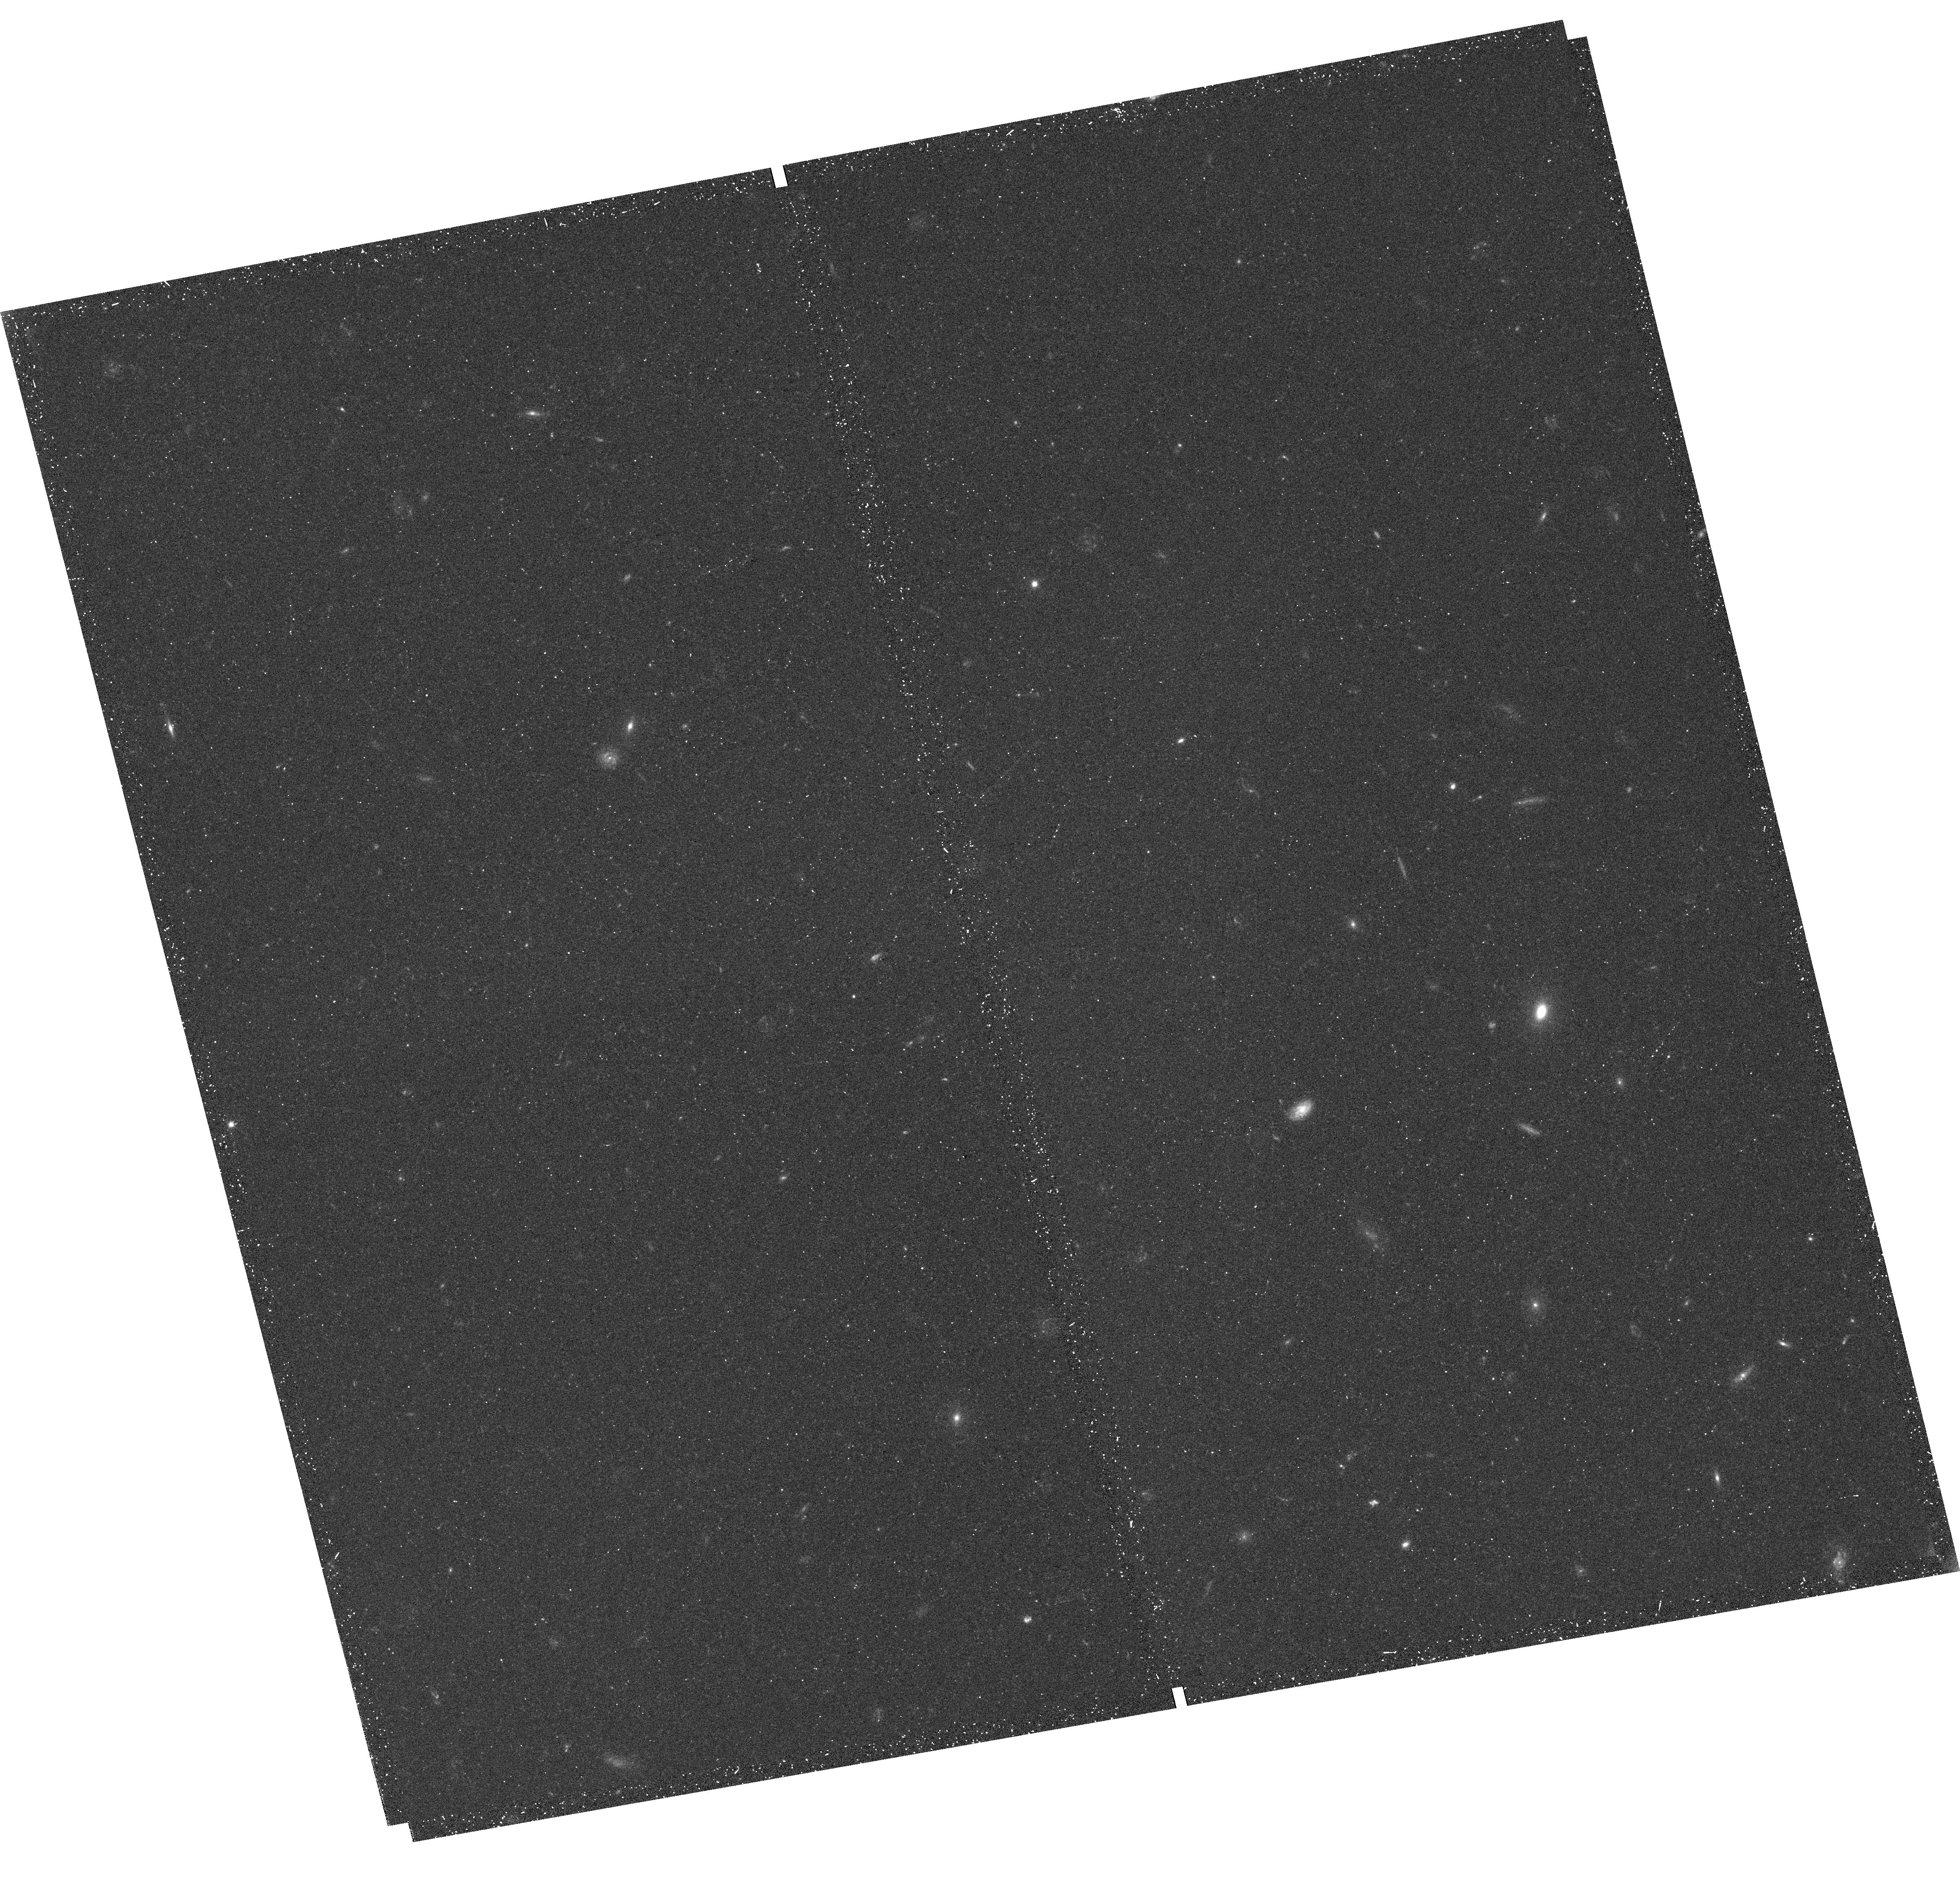
Target: W0204-0506. Instrument: WFC3/UVIS. Filter: F555W. Exposure: 23 min. Observation ID: hst_14358_03_wfc3_uvis_f555w_id1j03

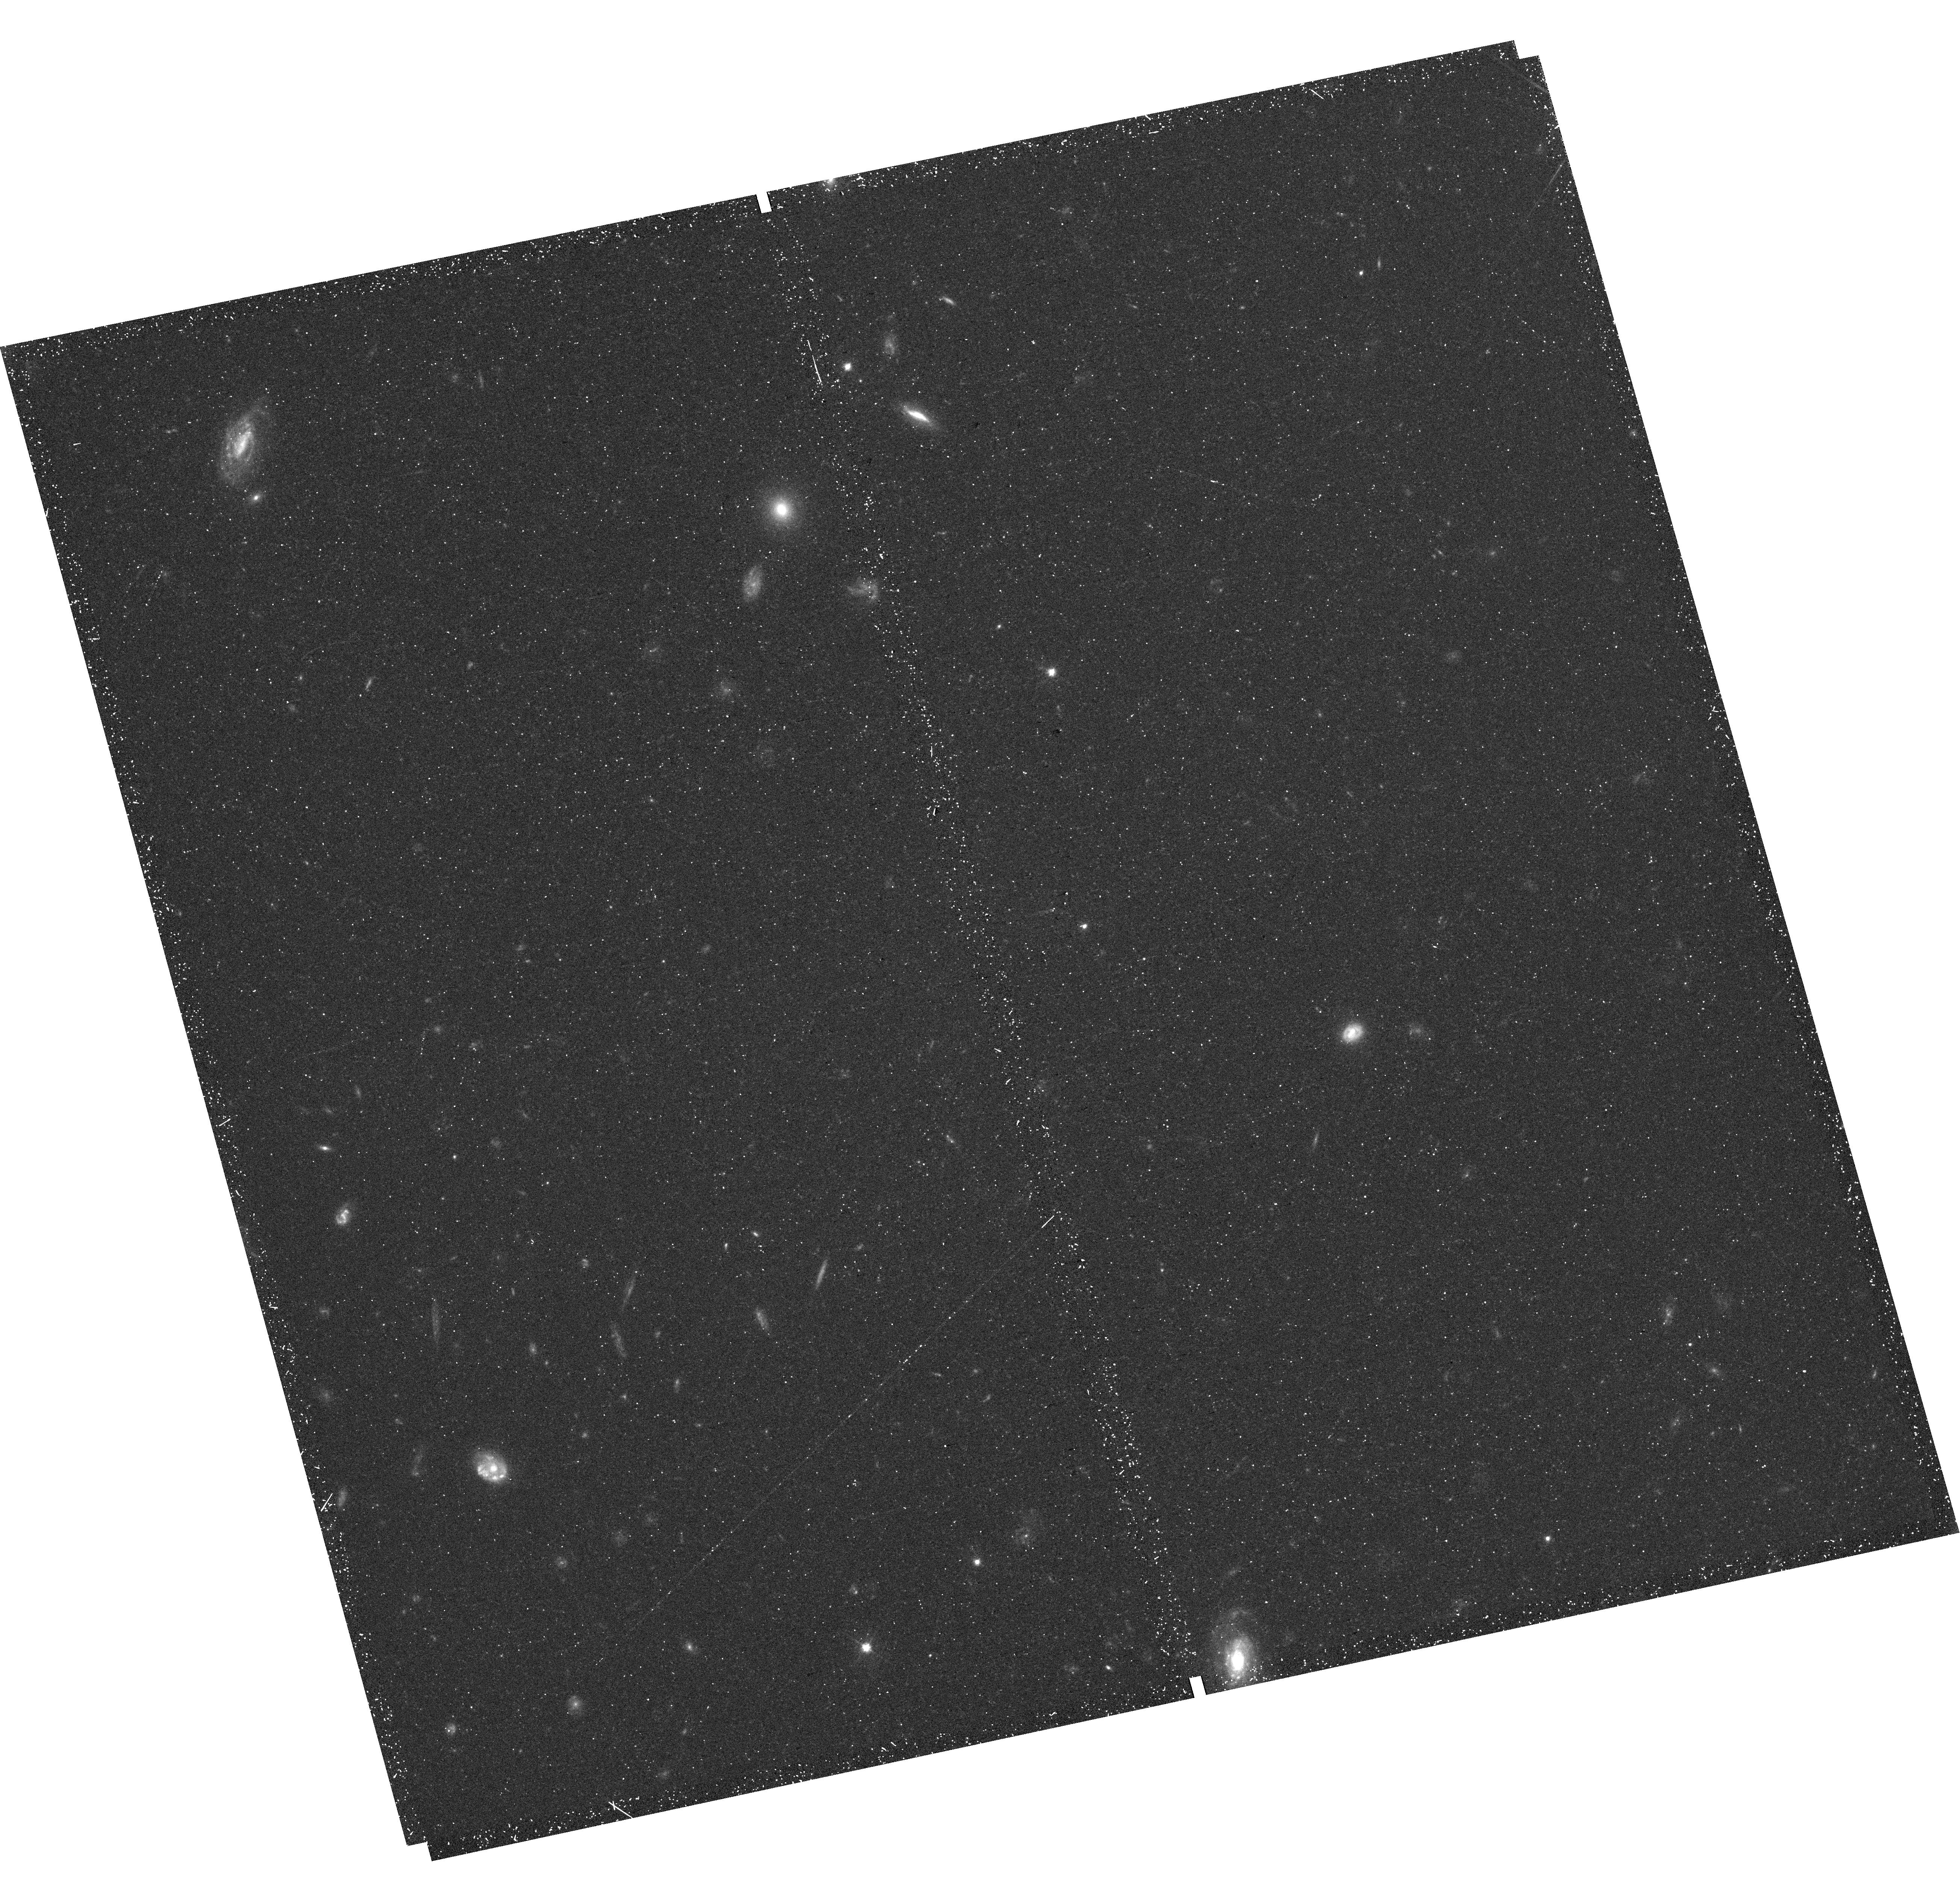
Target: WISEA-J011601.41-050504.1. Instrument: WFC3/UVIS. Filter: F555W. Exposure: 23 min. Observation ID: hst_14358_01_wfc3_uvis_f555w_id1j01

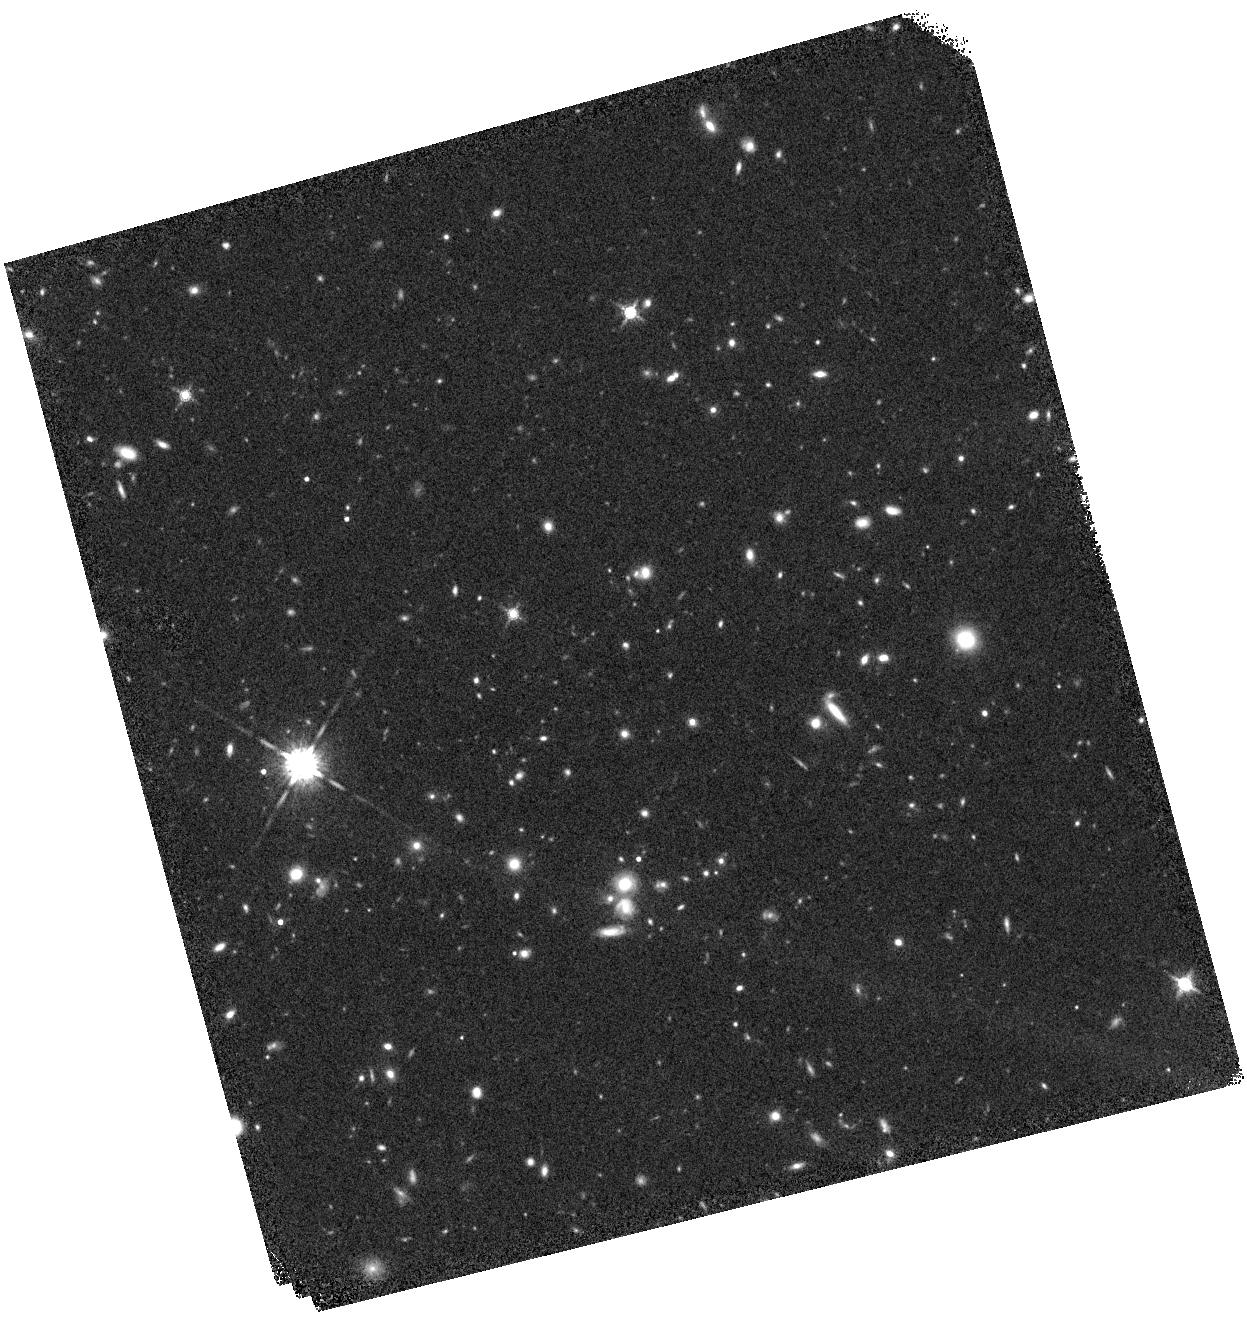
Target: WISEA-J022052.13+013711.4. Instrument: WFC3/IR. Filter: F160W. Exposure: 18 min. Observation ID: hst_14358_02_wfc3_ir_f160w_id1j02

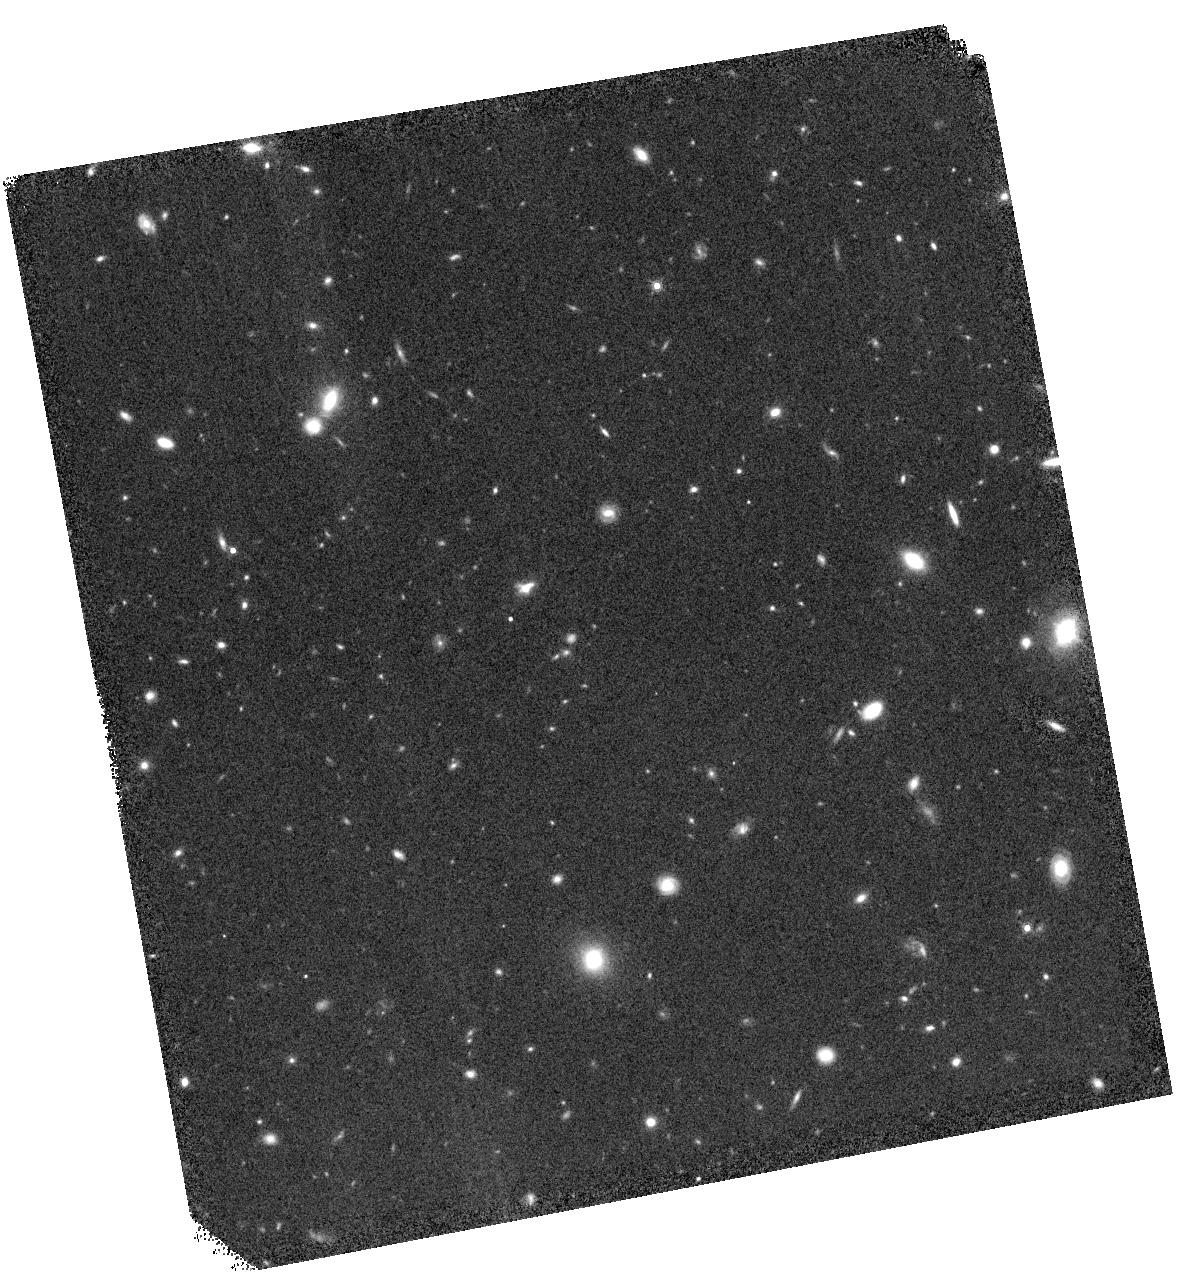
Target: W0204-0506. Instrument: WFC3/IR. Filter: F160W. Exposure: 18 min. Observation ID: hst_14358_03_wfc3_ir_f160w_id1j03

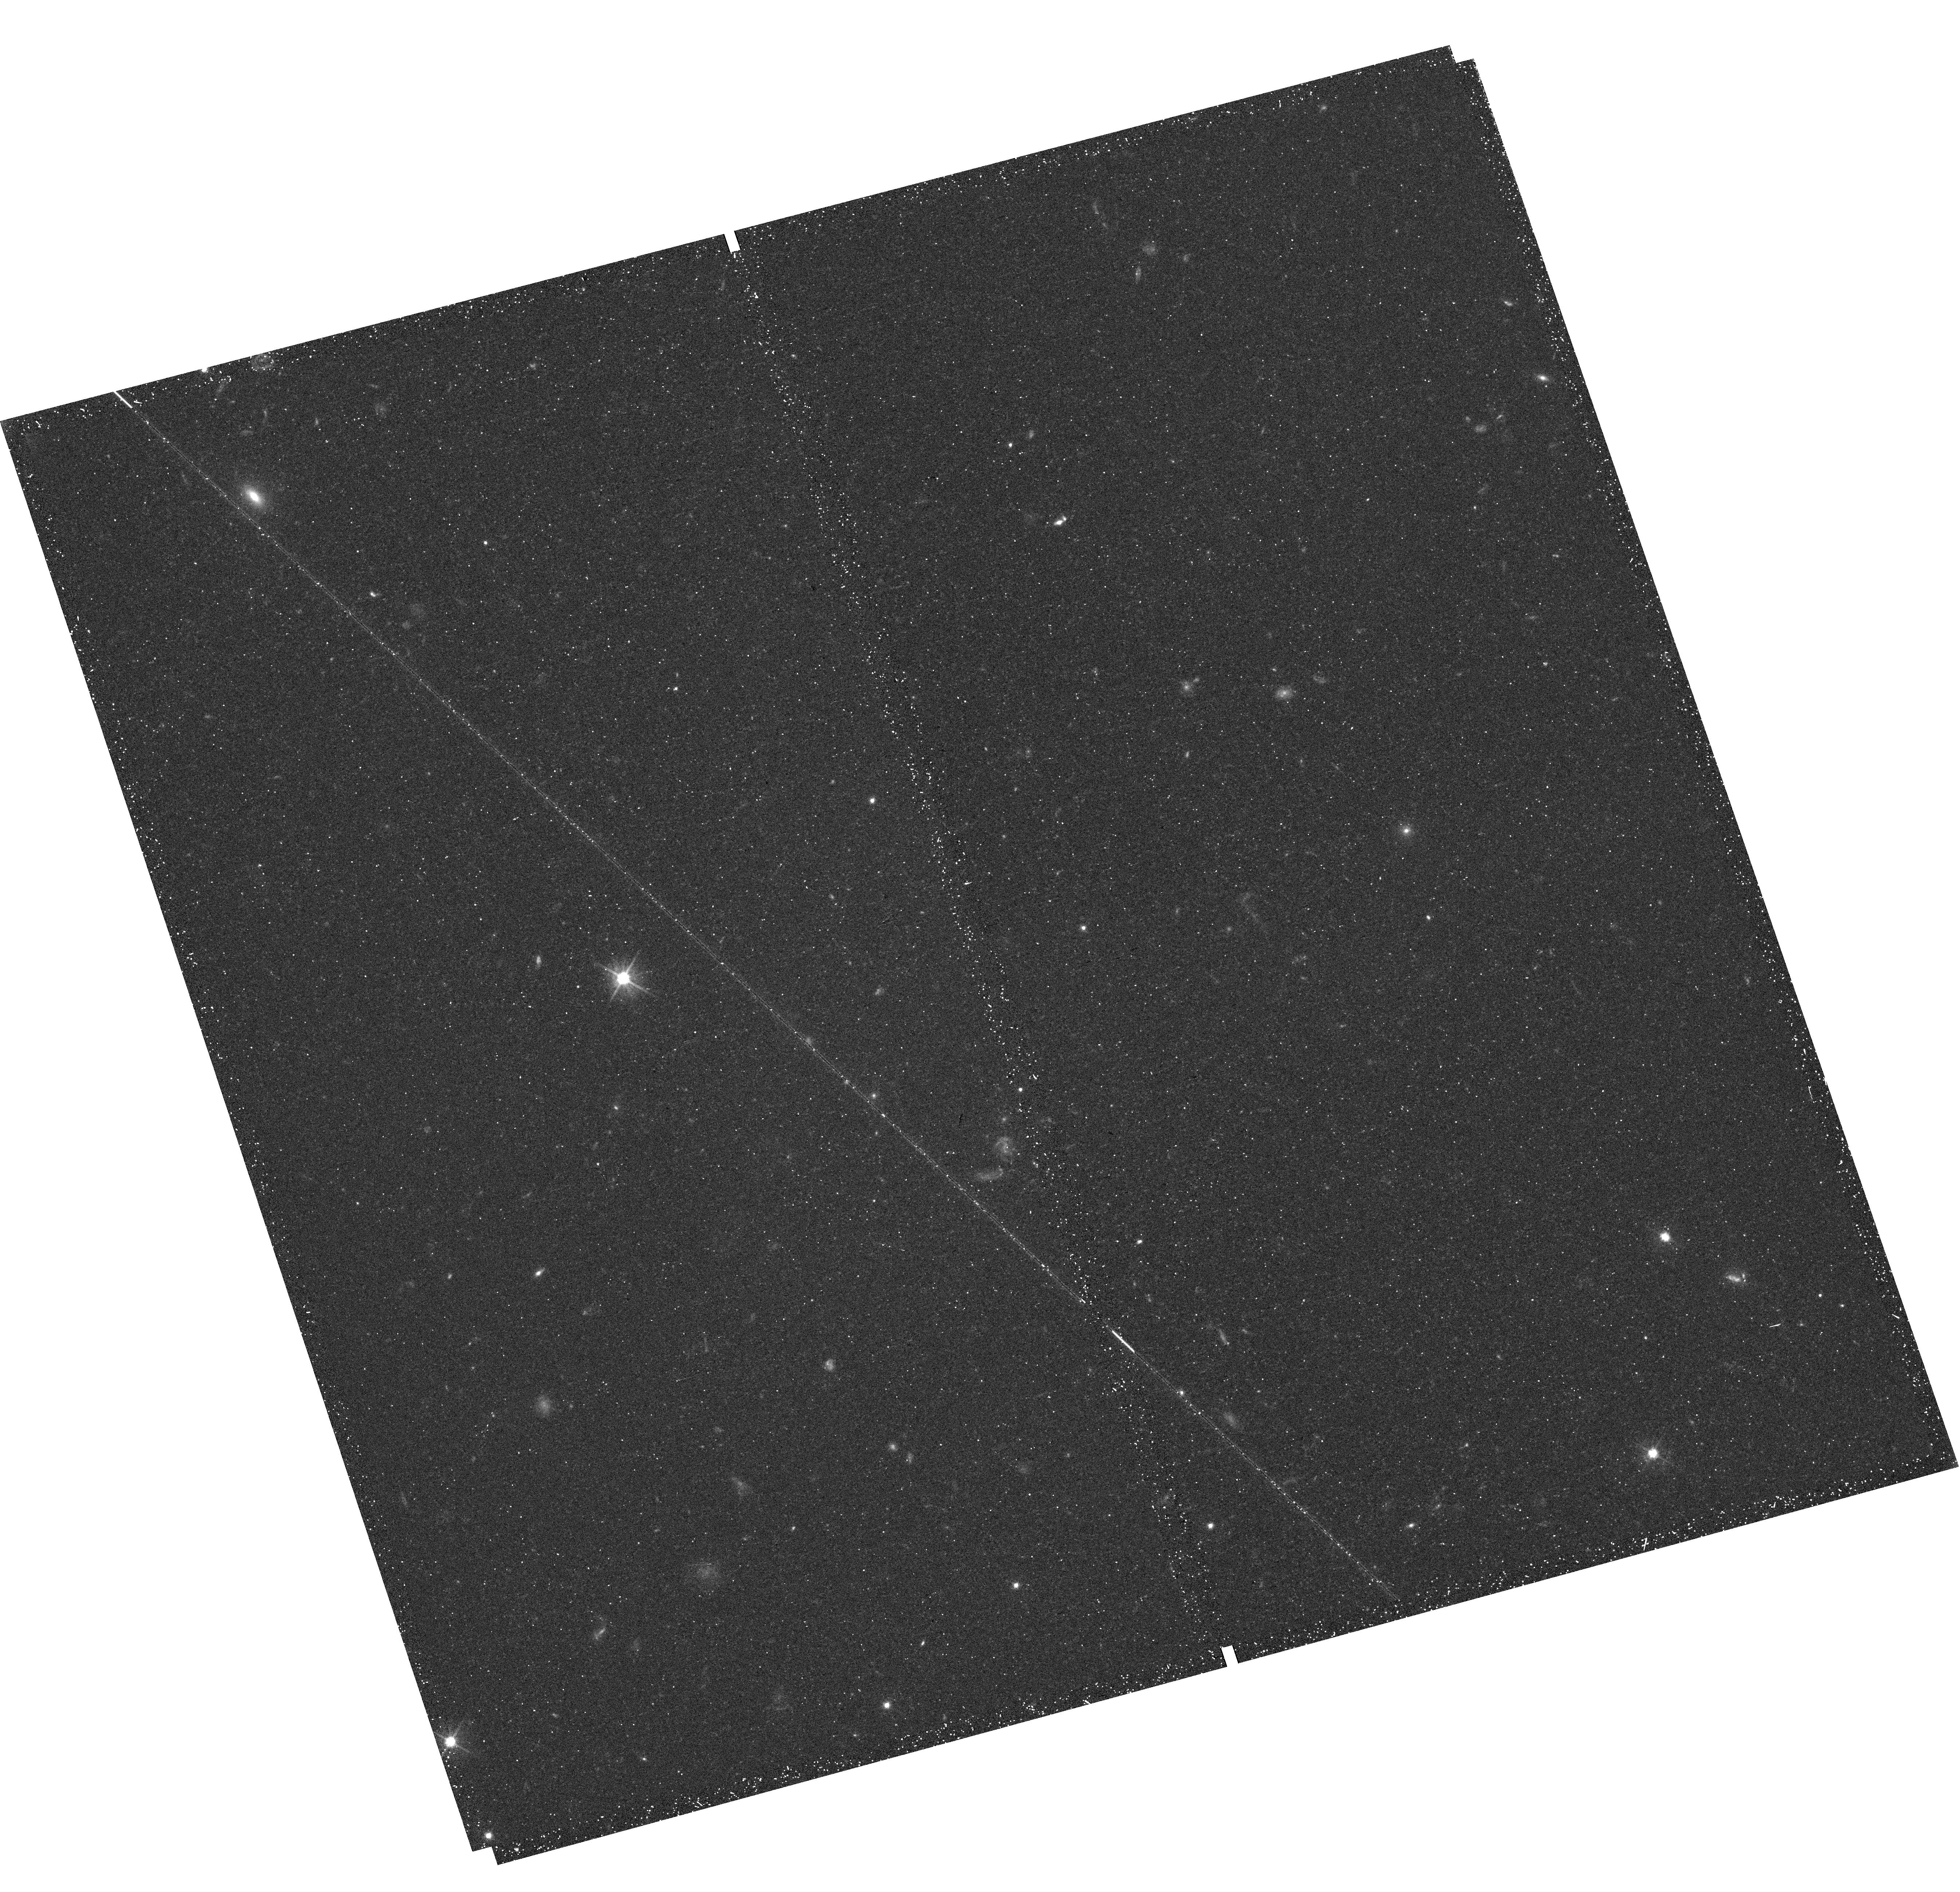
Target: WISEA-J022052.13+013711.4. Instrument: WFC3/UVIS. Filter: F555W. Exposure: 23 min. Observation ID: hst_14358_02_wfc3_uvis_f555w_id1j02

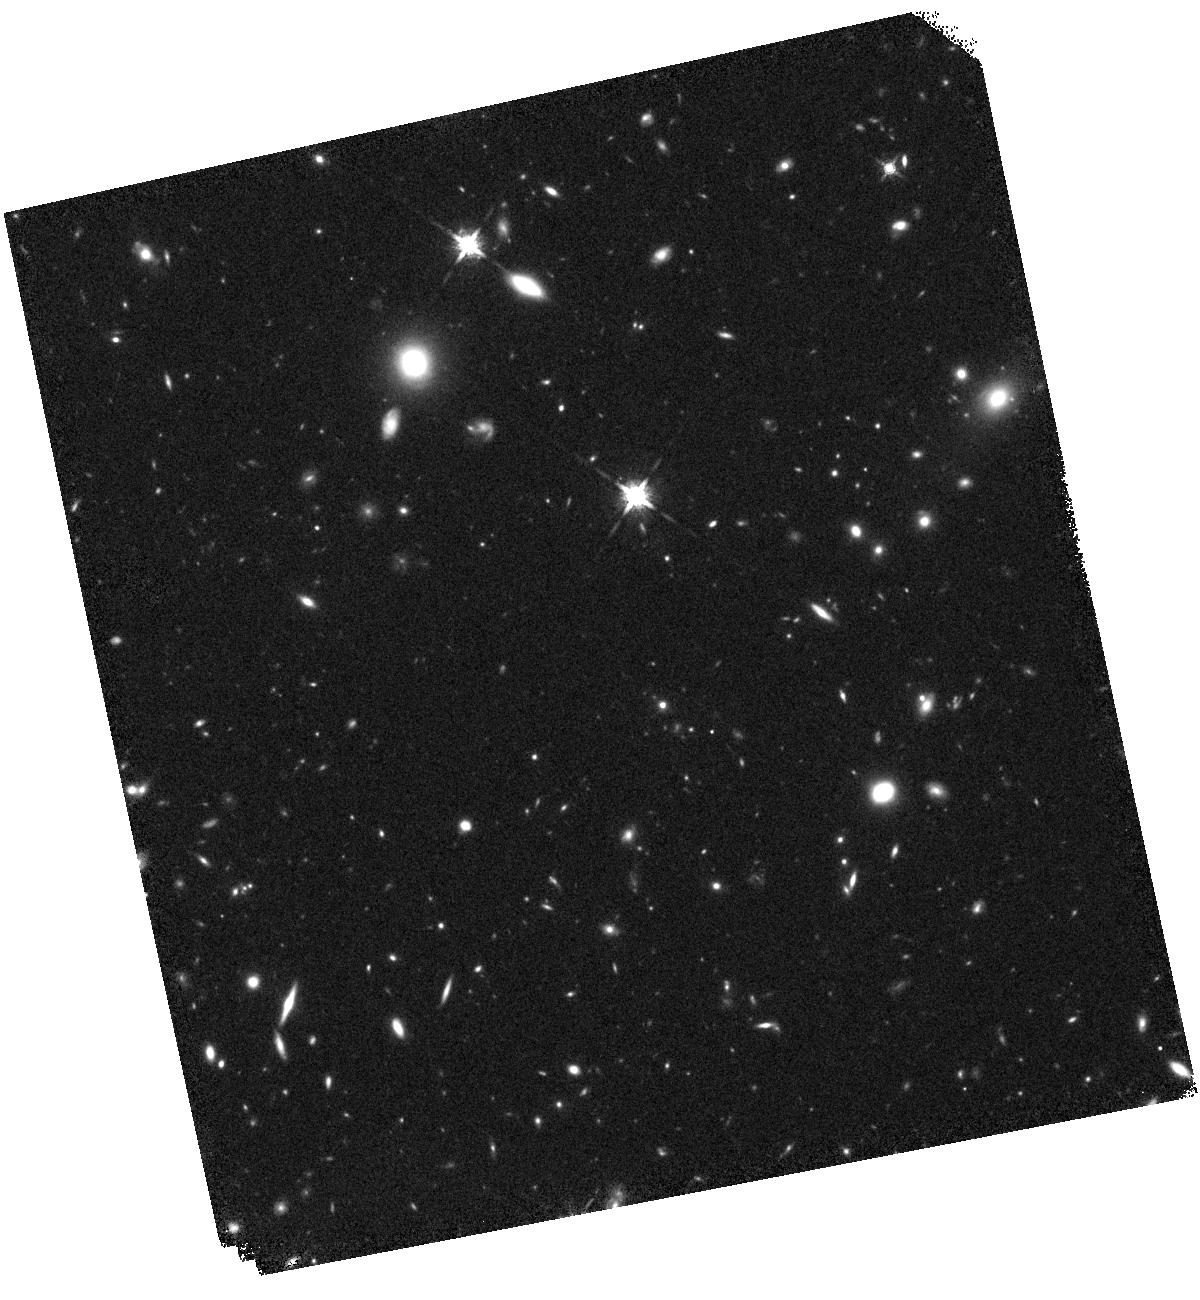
Target: WISEA-J011601.41-050504.1. Instrument: WFC3/IR. Filter: F160W. Exposure: 18 min. Observation ID: hst_14358_01_wfc3_ir_f160w_id1j01

Extremely Luminous Dusty Quasars with Unobscured UV Emission: Dual AGN or Extreme Single AGN Systems? (PI: Assef, Roberto)

The WISE mission has recently unveiled a new class of hyper-luminous infrared galaxies powered by heavily obscured AGN. These hot, dust-obscured galaxies, or Hot DOGs, are extremely rare (1 per 30 sq. deg.) and predominantly at high-redshift (1.5<z<4.6). An SED analysis reveals that a small fraction of Hot DOGs have excess UV/optical emission consistent with an unobscured type 1 AGN, with a luminosity of, however, only 1% of that of the obscured AGN responsible for the IR emission. This excess may be caused by a second AGN in the system, by extreme star-formation or by the luminous obscured central engine itself. We propose a joint Chandra and Hubble program that will disentangle these scenarios and determine the physical nature of the blue excess in these unique and exciting objects.